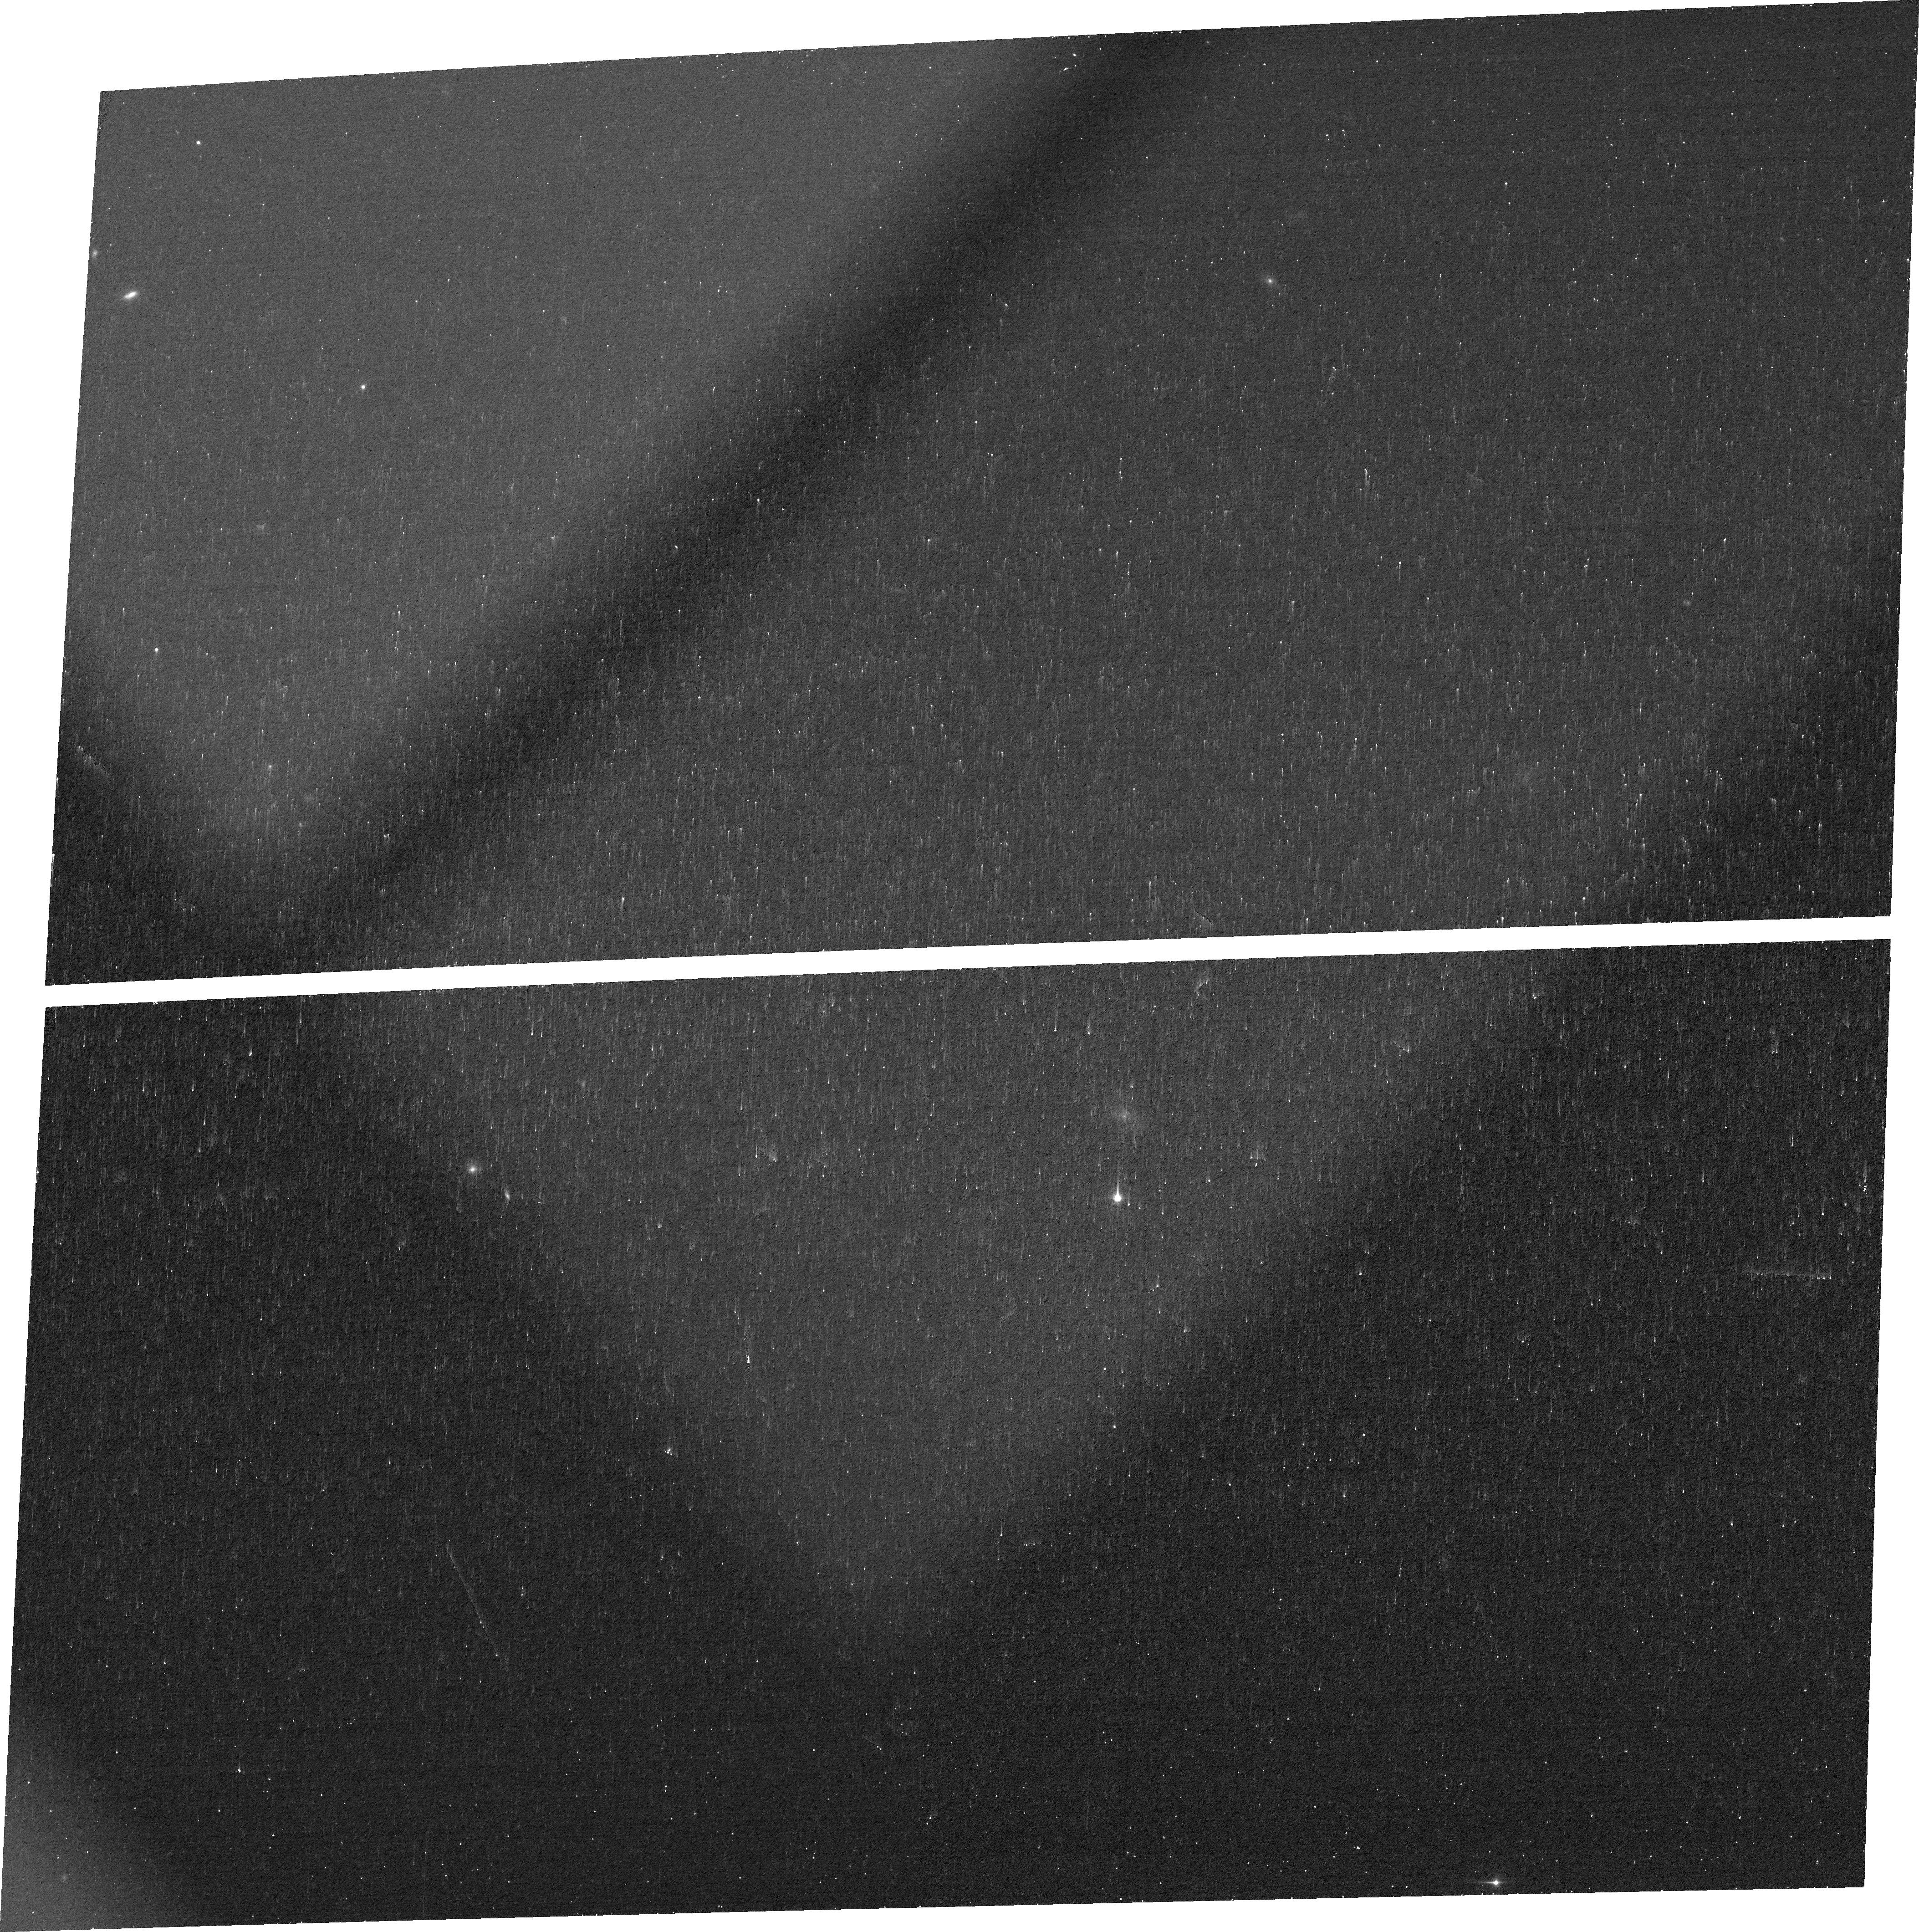
Target: J0141
Instrument: ACS/WFC
Filter: FR647M
Exposure: 16 min
Observation ID: jfgv12040

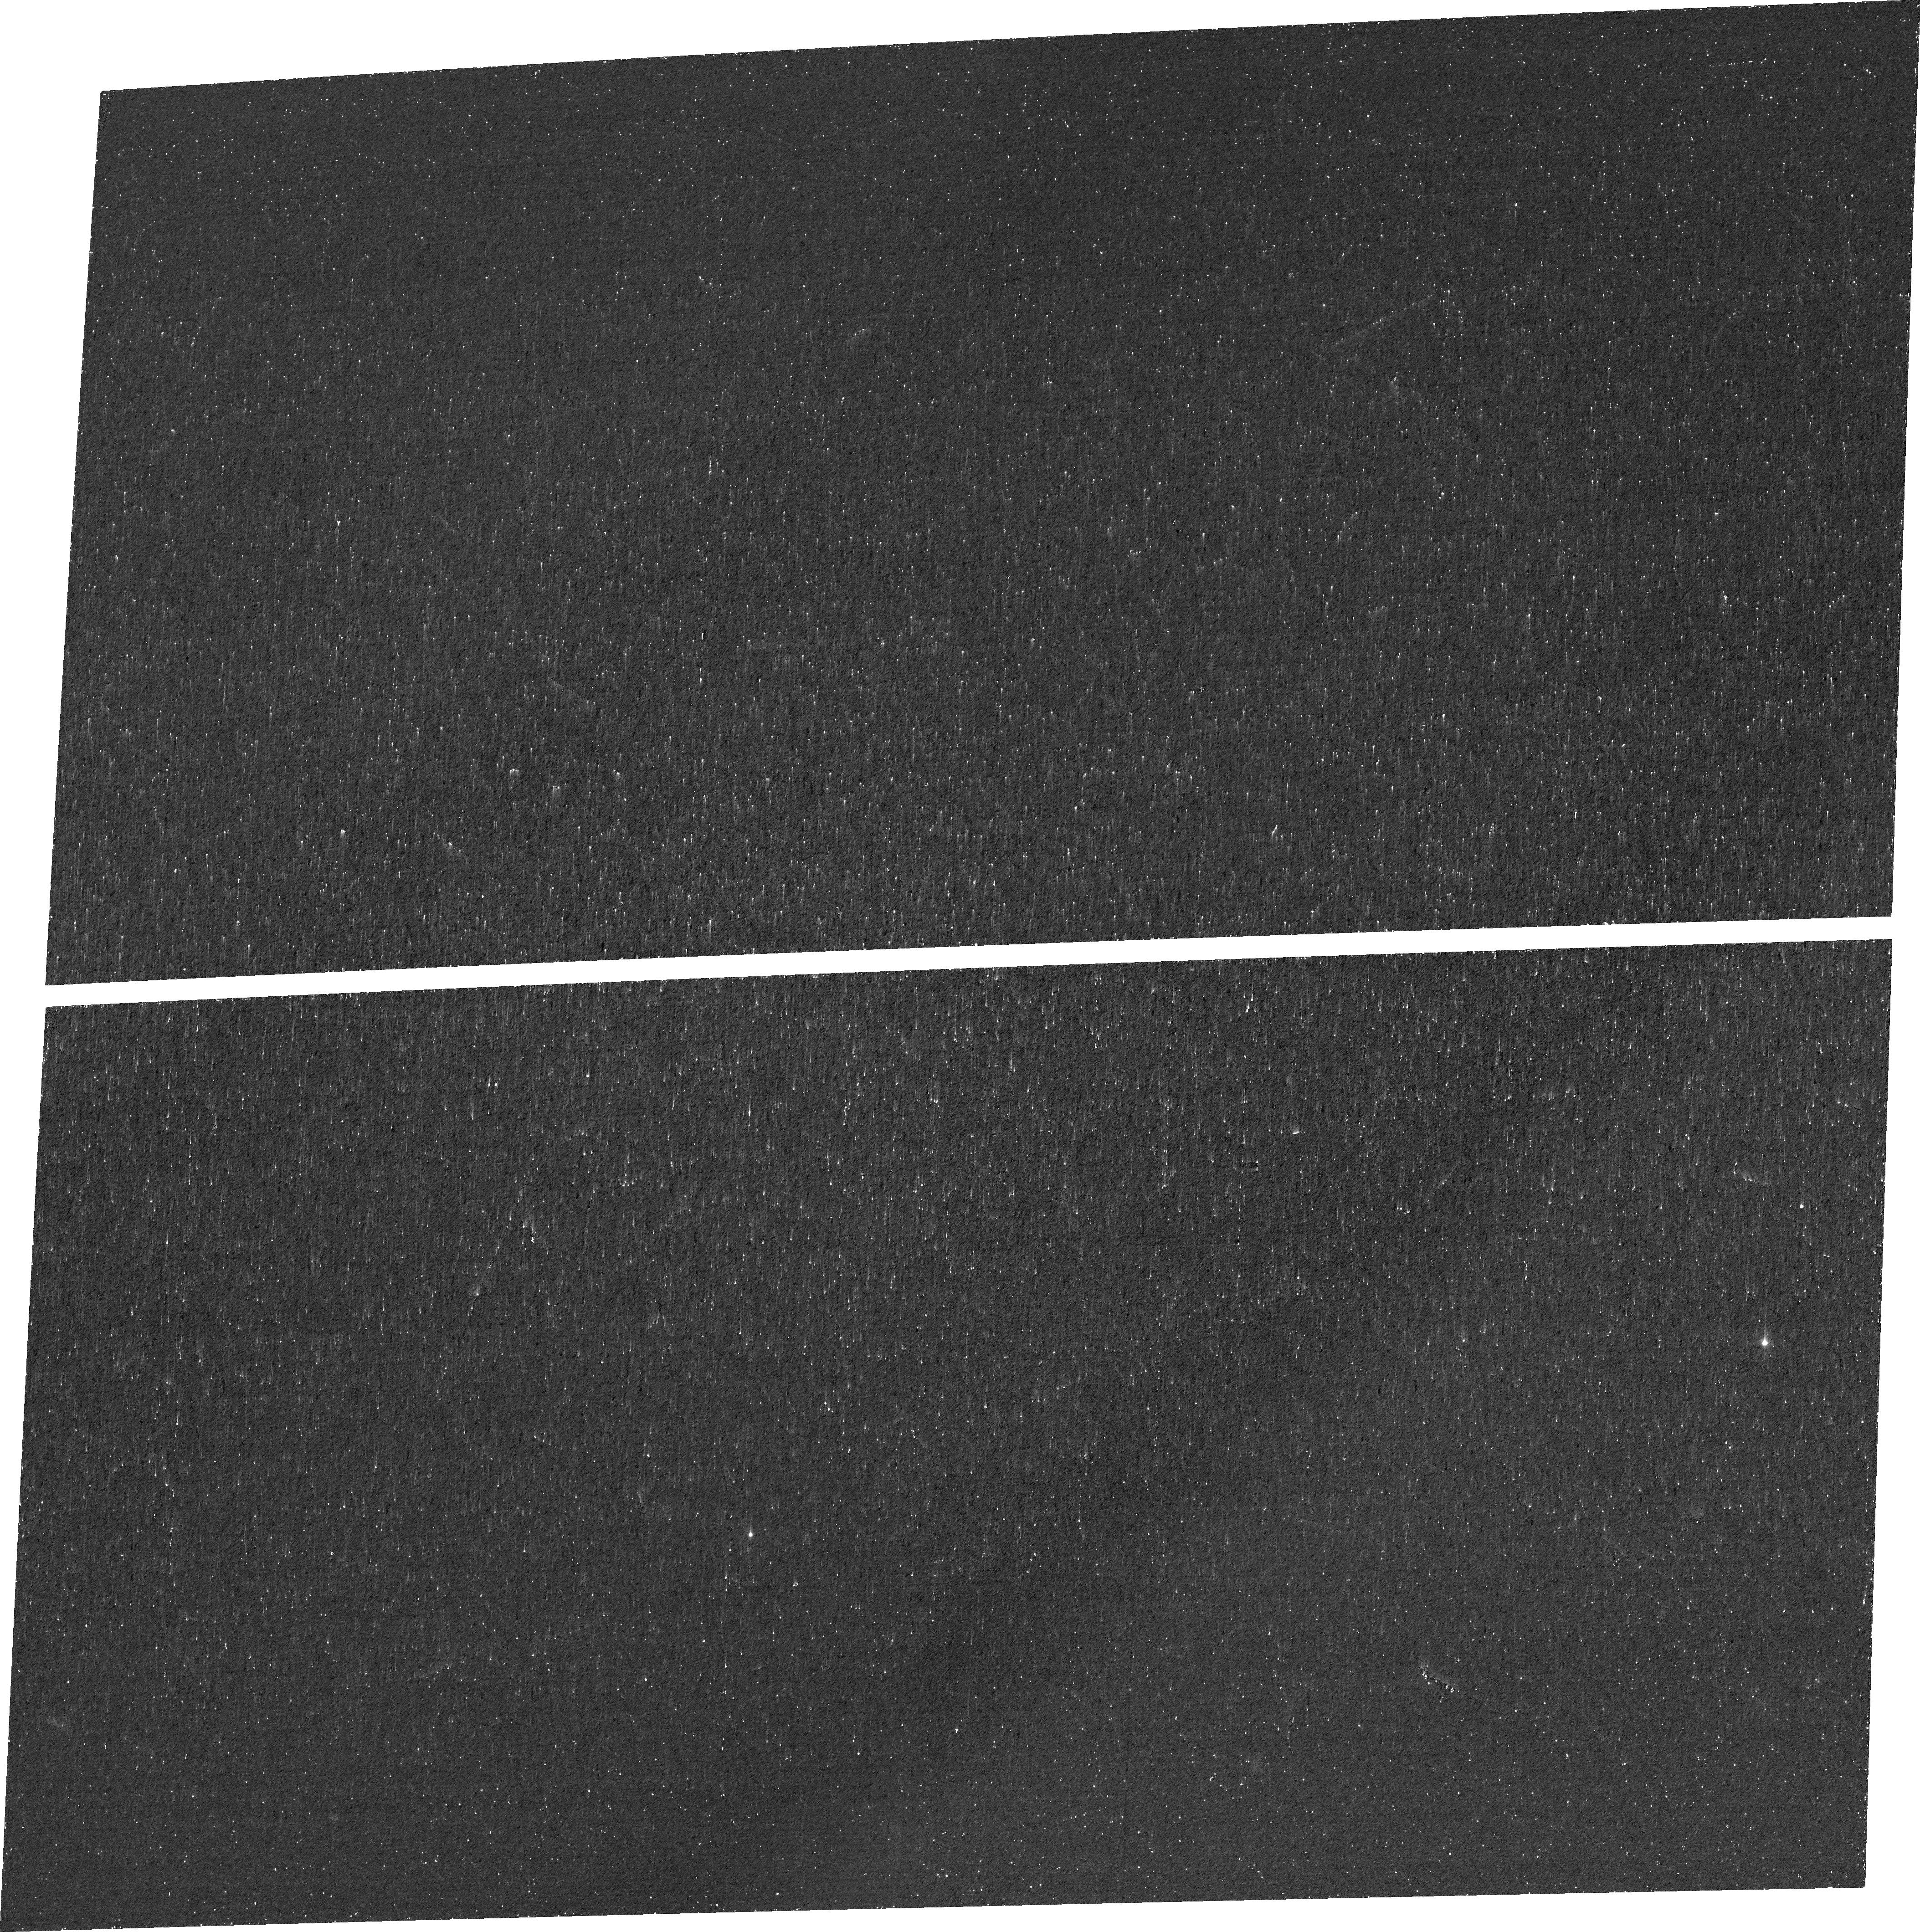
Target: J1137
Instrument: ACS/WFC
Filter: FR388N
Exposure: 39 min
Observation ID: jfgv09030

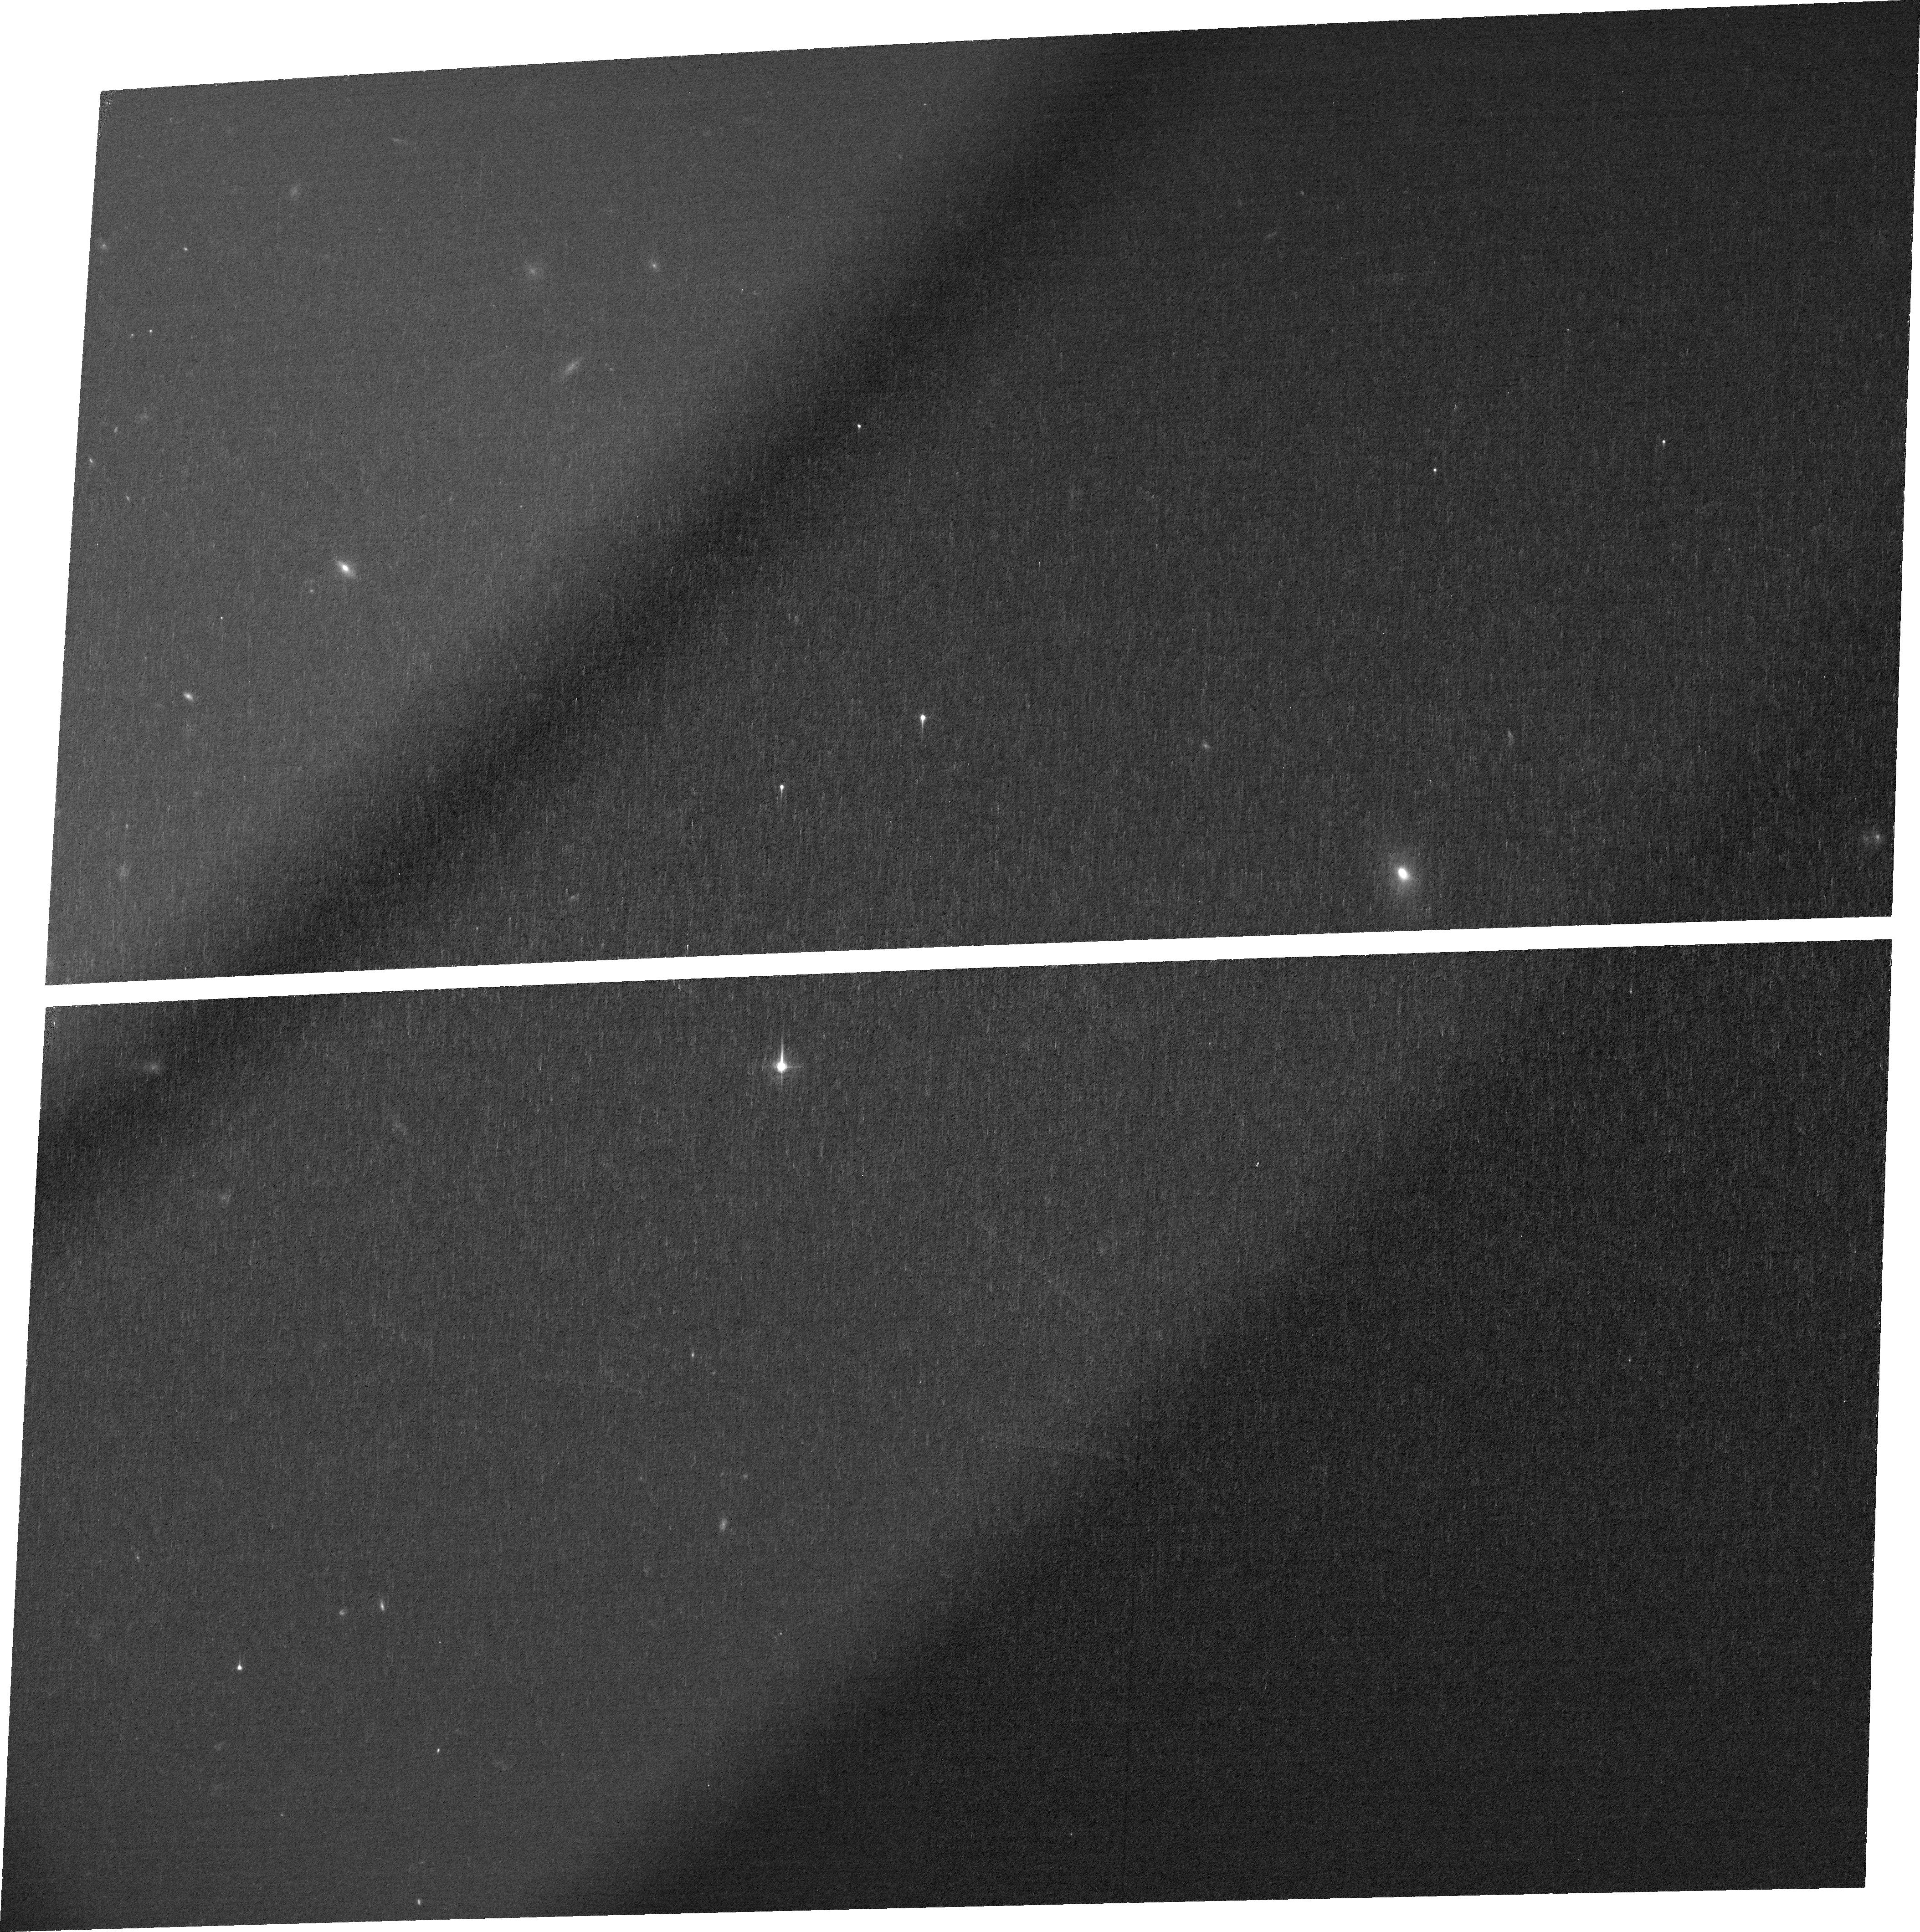
Target: J1243
Instrument: ACS/WFC
Filter: FR459M
Exposure: 35 min
Observation ID: jfgv04020

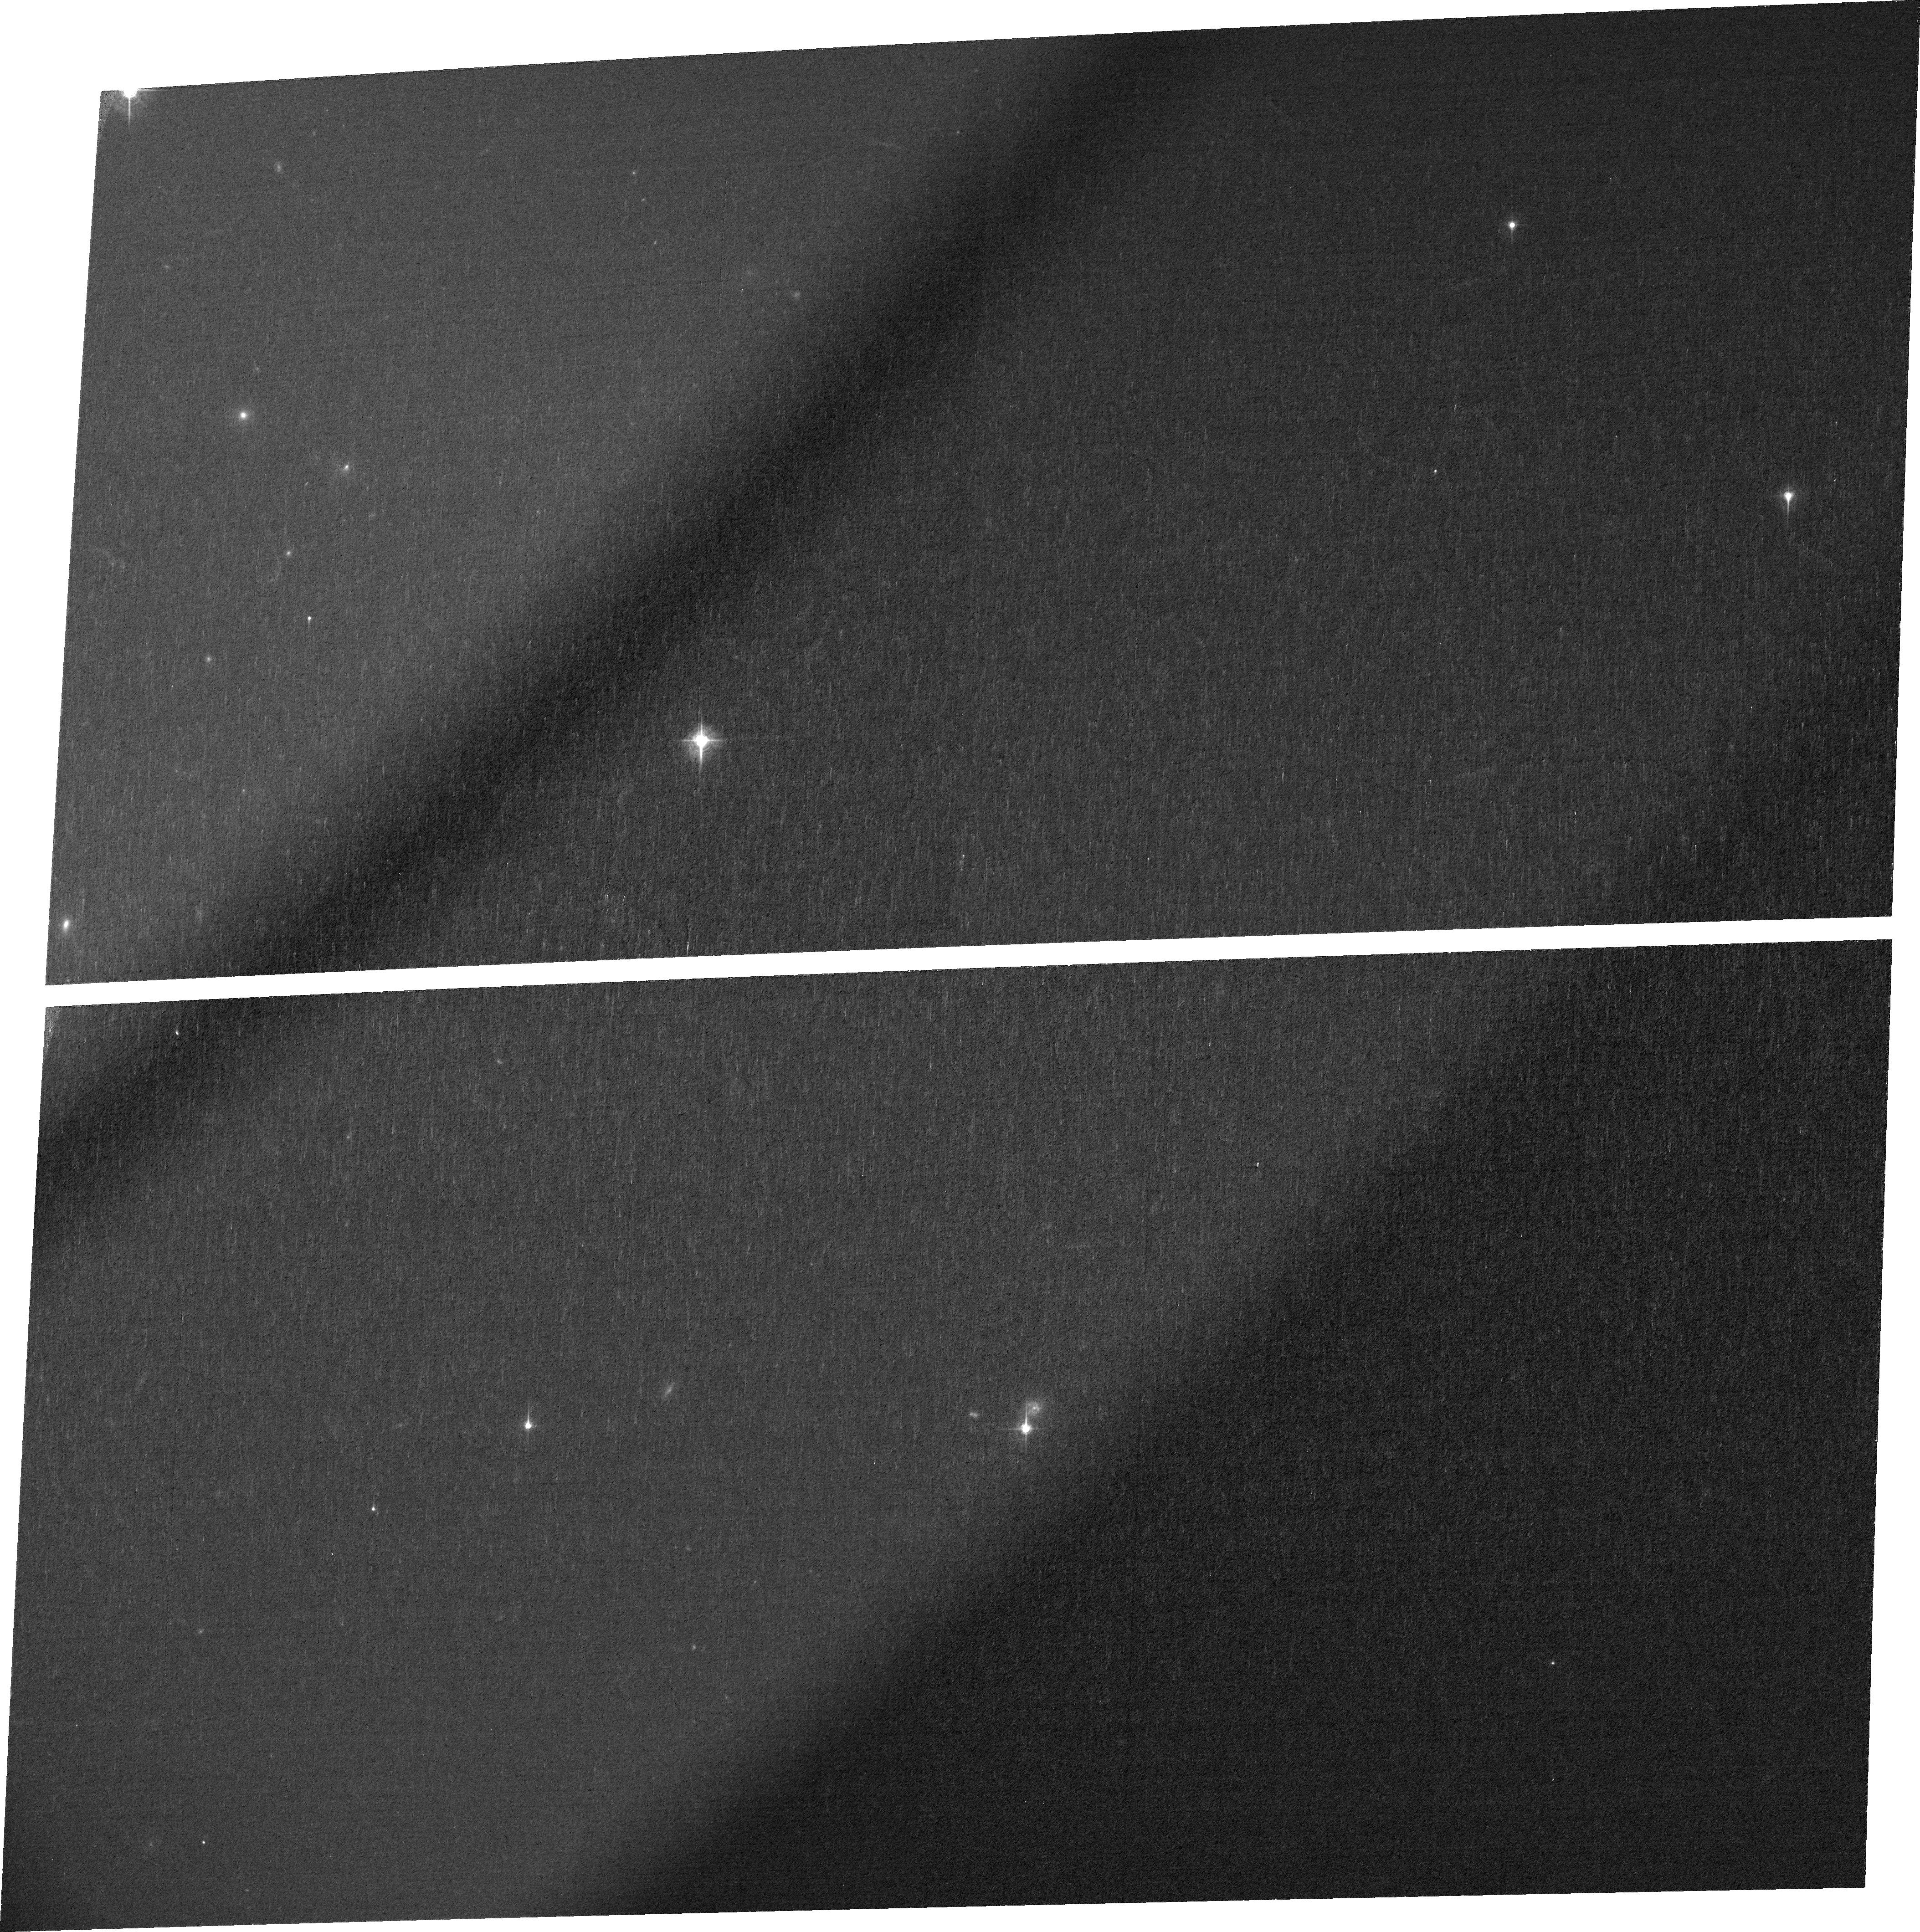
Target: J1256
Instrument: ACS/WFC
Filter: FR459M
Exposure: 34 min
Observation ID: jfgv03010

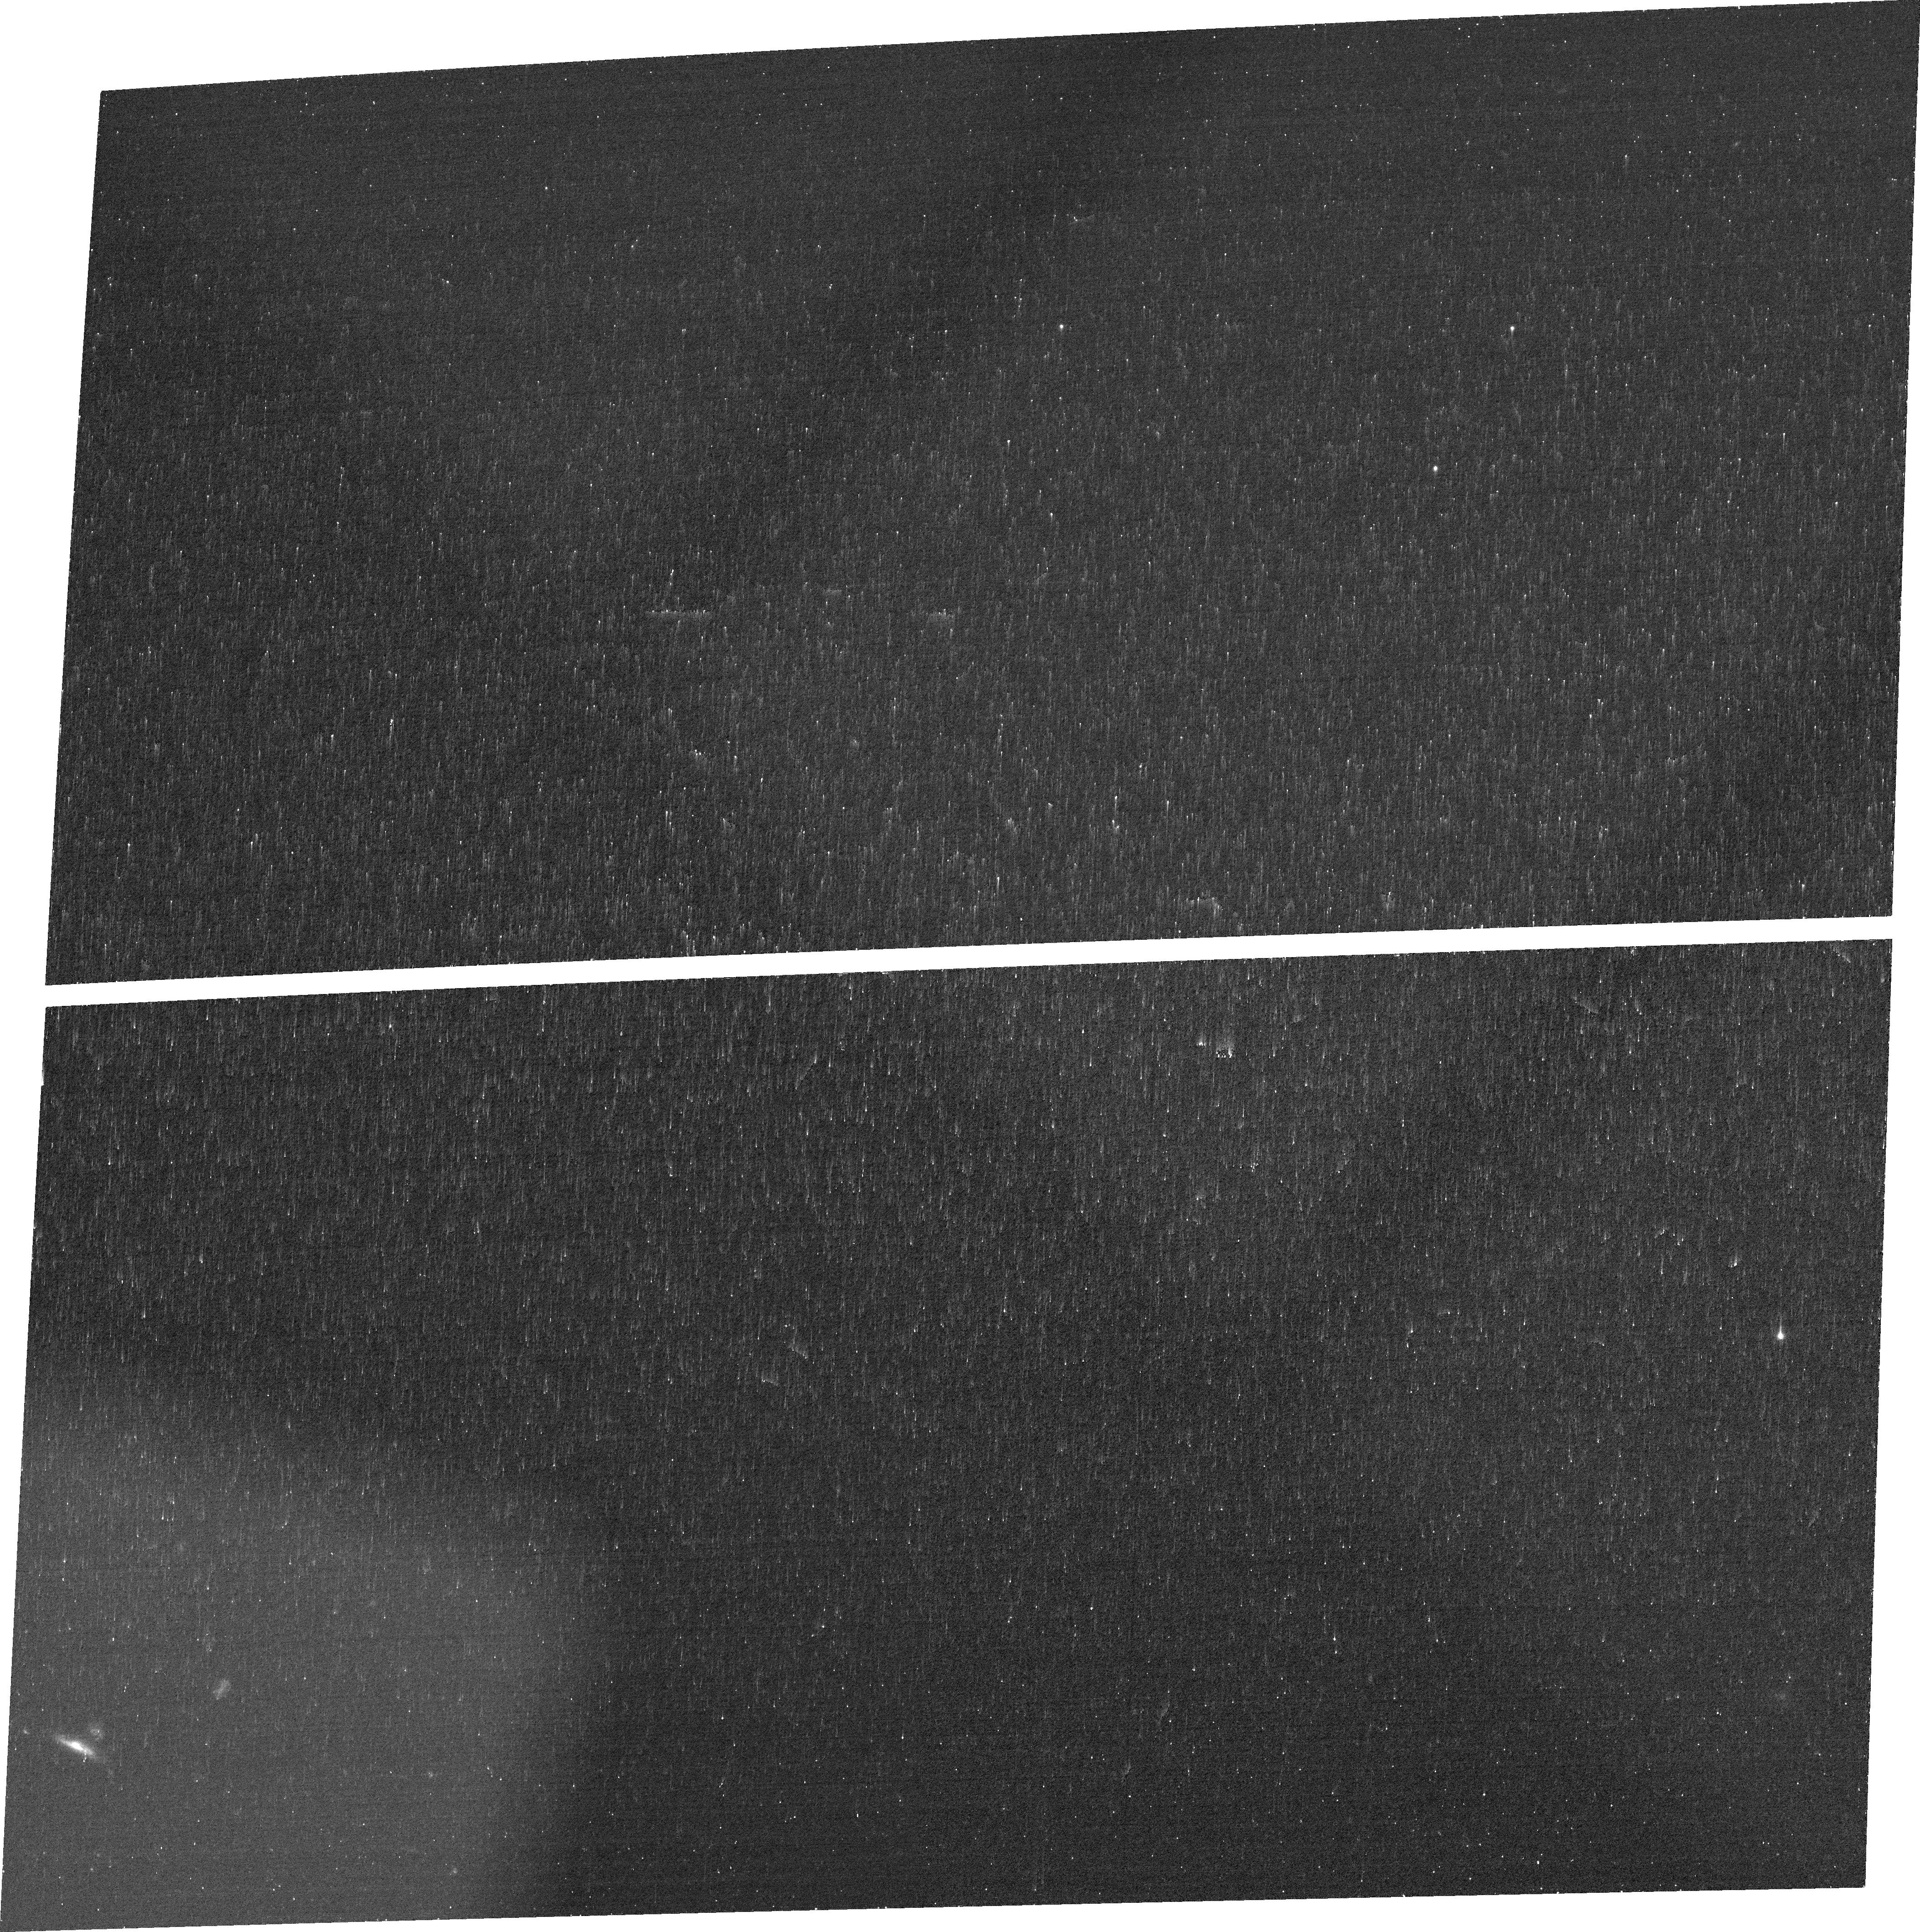
Target: J1137
Instrument: ACS/WFC
Filter: FR656N
Exposure: 11 min
Observation ID: jfgv11020

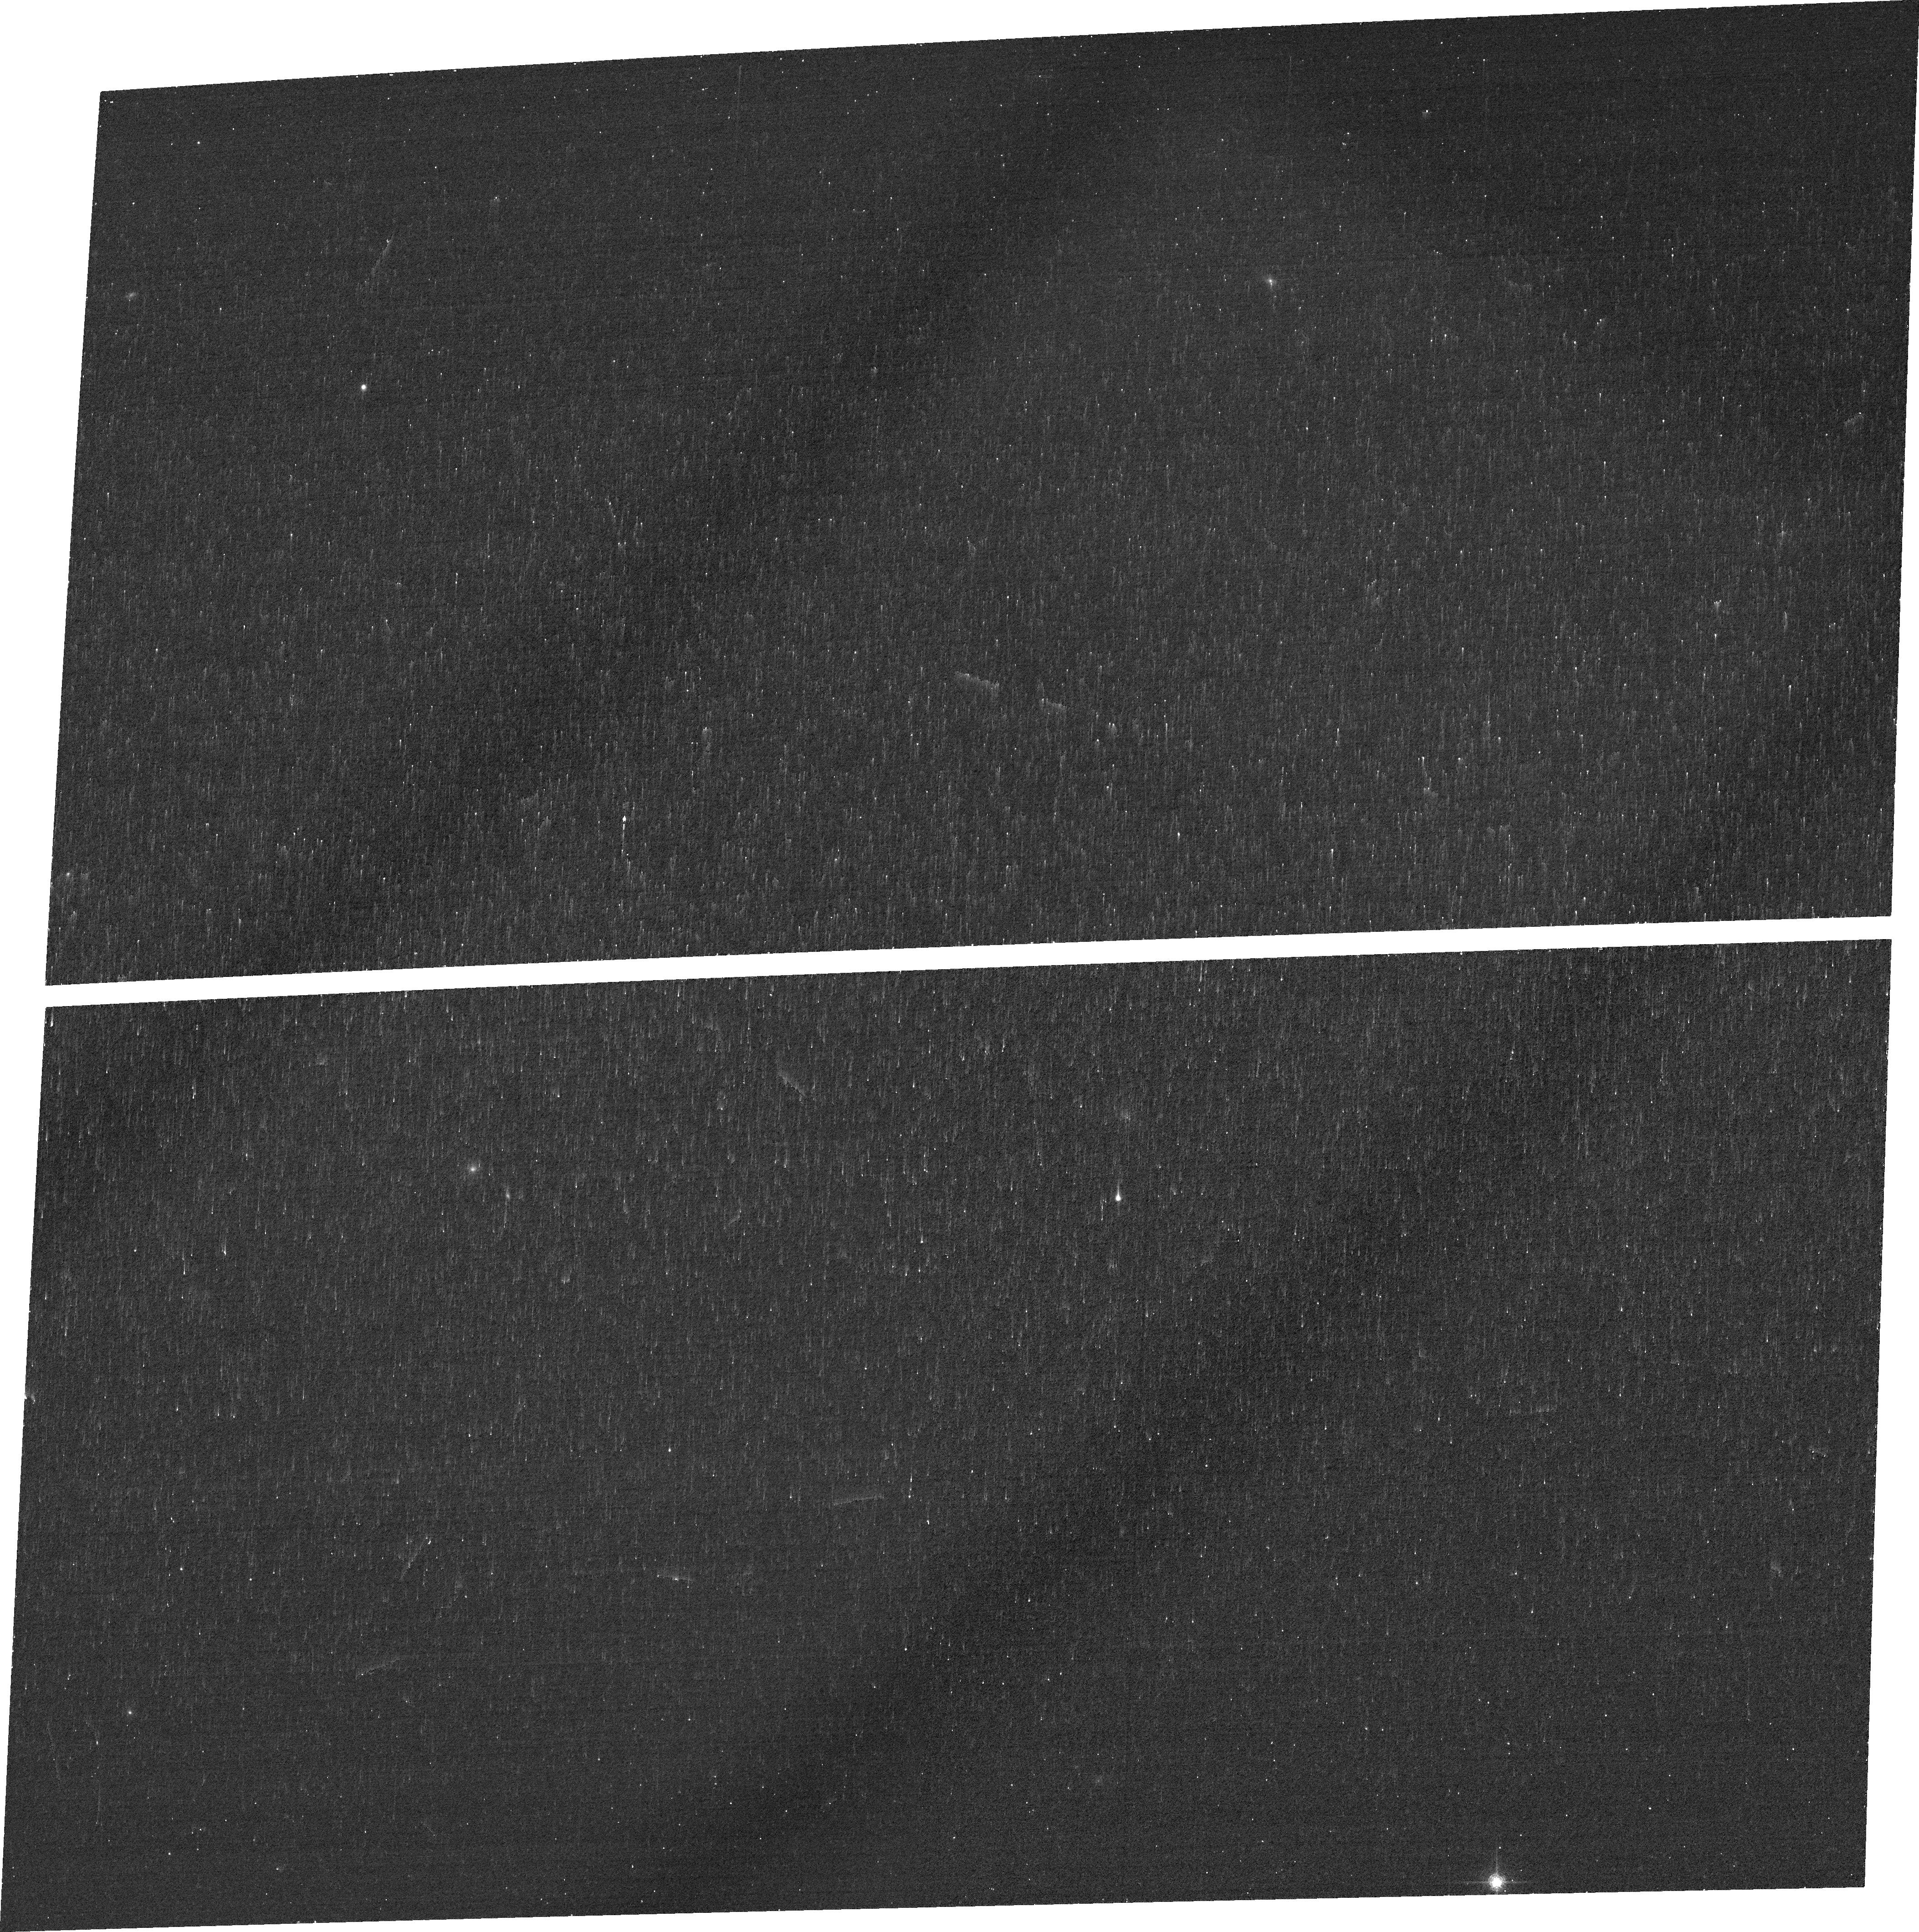
Target: J0141
Instrument: ACS/WFC
Filter: FR716N
Exposure: 11 min
Observation ID: jfgv12030

Mg II maps to reveal how ionizing photons escape local LyC emitting galaxies (PI: Leclercq, Floriane)

Upcoming observations aim to constrain the soures of cosmic reionization, but the high-redshift intergalactic medium precludes direct observations of ionizing photons (or LyC photons). Alternative methods must indirectly estimate the escape of ionizing photons from high redshift galaxies. The extragalactic community has invested vast resources to amass a collective sample of 90 nearby galaxies with ionizing continuum observations. However, these reveal an unsettling fact: while the observed LyC escape fraction correlates with indirect indicators, there is substantial scatter. Indicators cannot infer the escape fraction of individual galaxies. Here, we propose 31 orbits of HST/ACS ramp-filter imaging to determine if geometry drives this scatter. We will map the Mg II, [O II], and [O III] at <250 pc resolution in 5 galaxies with LyC observations and pre-existing seeing-limited ground based IFU. Our targets show compact/unresolved configurations of both neutral and ionized gas, span similar ranges in [OIII]/[OII] line flux ratio and Lyman alpha peak separation, but have a factor of 30 difference in the observed LyC escape fractions (fesc(LyC)~3-90%). The spatial resolution of the IFU data does not probe the location where the LyC is detected and therefore cannot explain such a high factor difference. Higher resolution HST observations must reveal the impact of the HI geometry on LyC leakage. These maps will (1) stringently explore the role of geometry in the escape of LyC, (2) uncover the origin of the scatter in indirect LyC indicators, and (3) guide how JWST can use indirect tracers to infer the LyC escape fraction at high redshift.